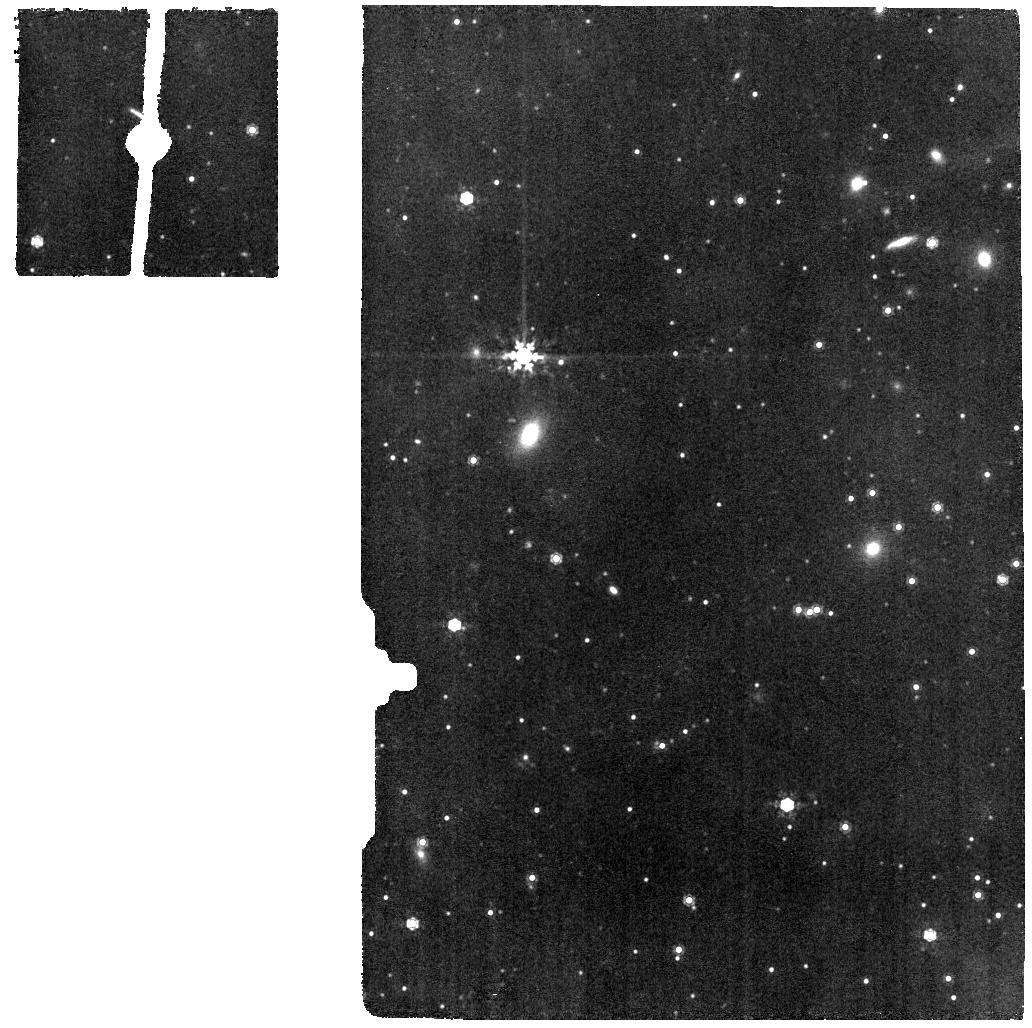
Target: CYGNUS-A-MRS. Instrument: MIRI. Filter: F1000W. Exposure: 6 min. Observation ID: jw04065-o002_t003_miri_f1000w

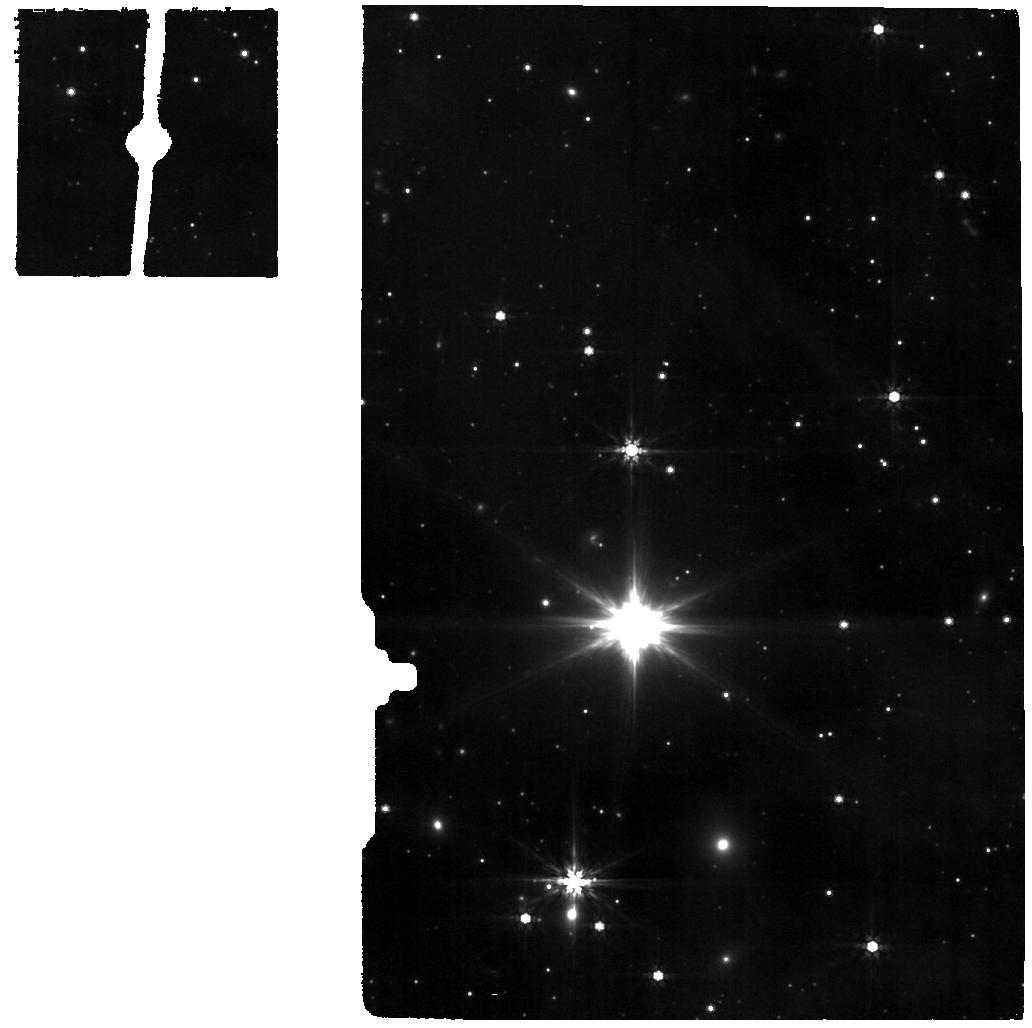
Target: CYGNUS-A-MRS-OFF. Instrument: MIRI. Filter: F770W. Exposure: 6 min. Observation ID: jw04065-o003_t004_miri_f770w

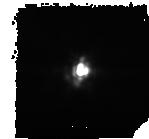
Target: CYGNUS-A. Instrument: MIRI. Filter: F1280W. Exposure: 6 min. Observation ID: jw04065-o004_t001_miri_f1280w-sub128

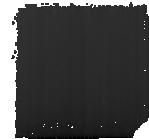
Target: CYGNUS-A-MIRIM-OFF. Instrument: MIRI. Filter: F1000W. Exposure: 6 min. Observation ID: jw04065-o005_t002_miri_f1000w-sub128

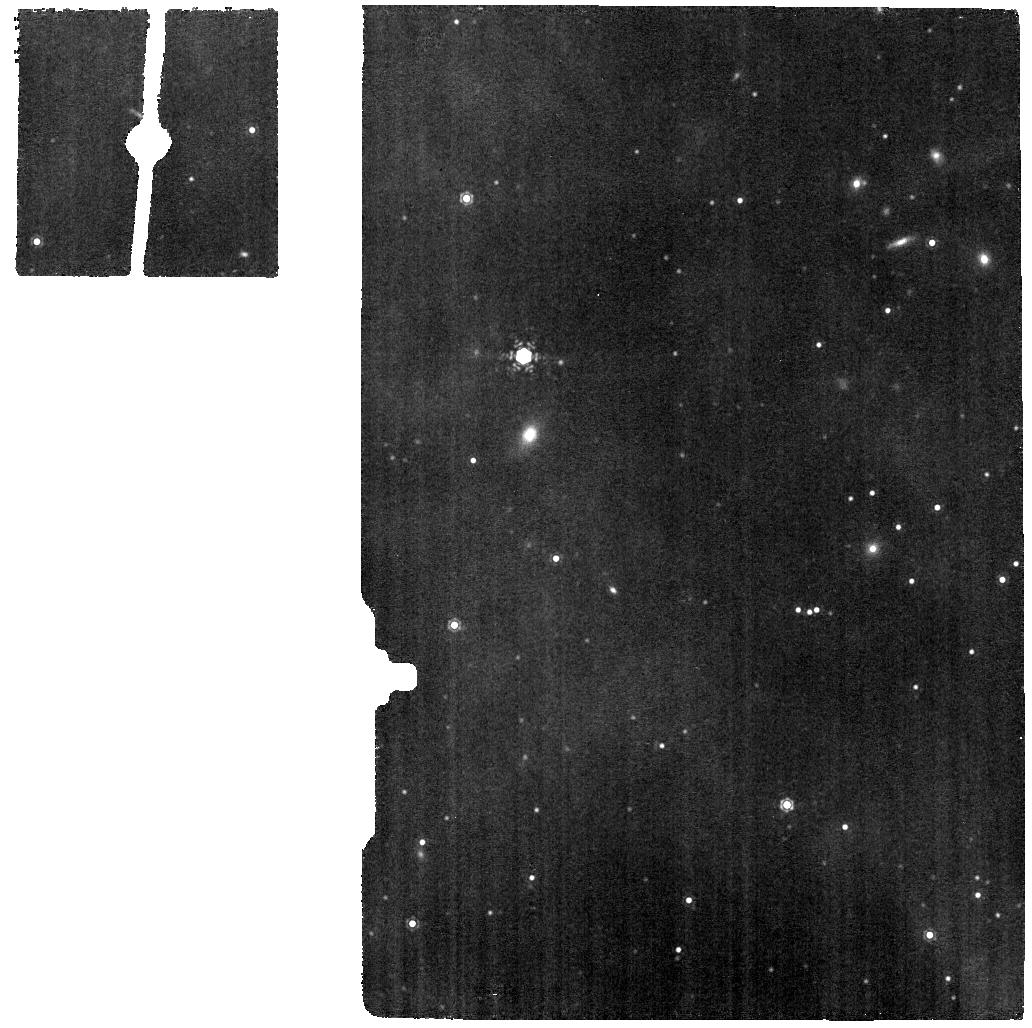
Target: CYGNUS-A-MRS. Instrument: MIRI. Filter: F1130W. Exposure: 6 min. Observation ID: jw04065-o002_t003_miri_f1130w

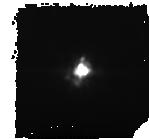
Target: CYGNUS-A. Instrument: MIRI. Filter: F1000W. Exposure: 6 min. Observation ID: jw04065-o004_t001_miri_f1000w-sub128

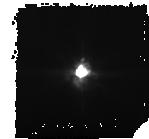
Target: CYGNUS-A. Instrument: MIRI. Filter: F770W. Exposure: 6 min. Observation ID: jw04065-o004_t001_miri_f770w-sub128

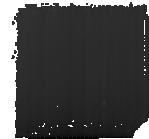
Target: CYGNUS-A-MIRIM-OFF. Instrument: MIRI. Filter: F770W. Exposure: 6 min. Observation ID: jw04065-o005_t002_miri_f770w-sub128

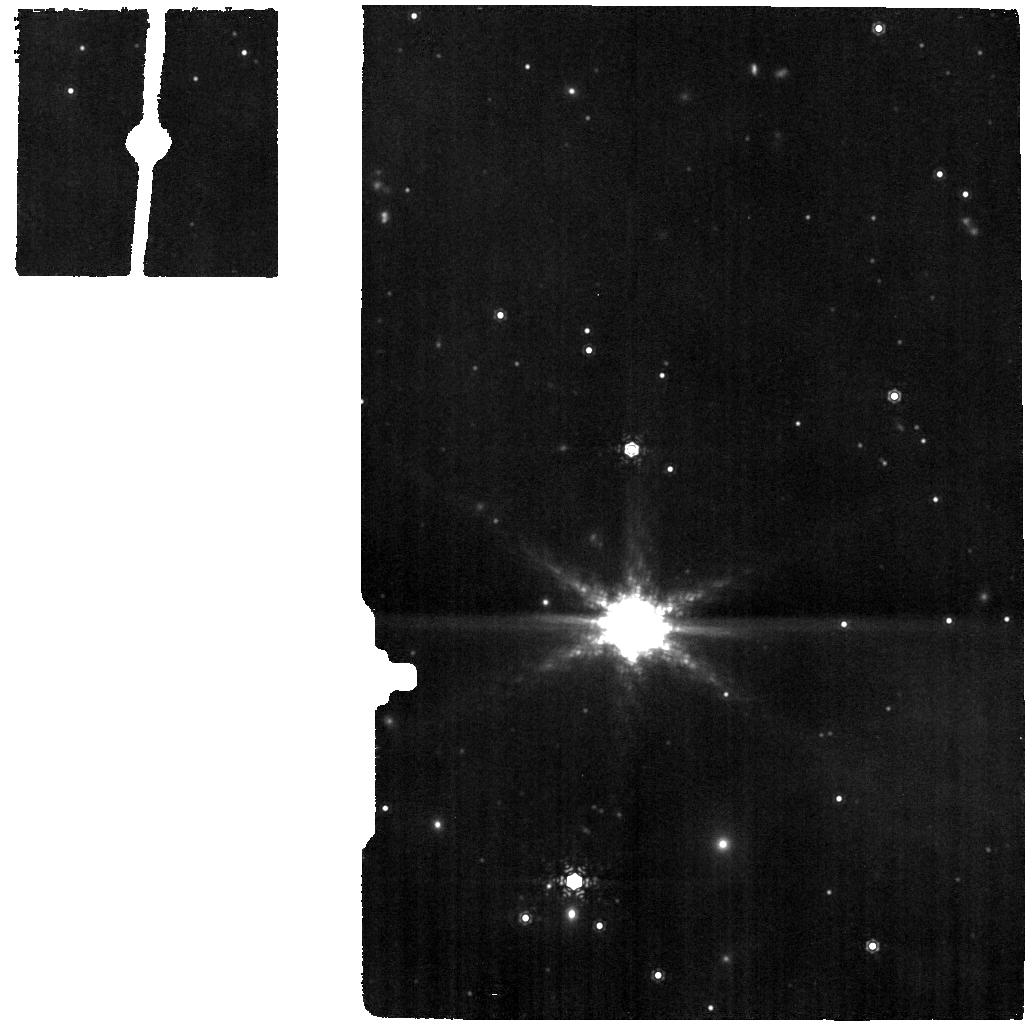
Target: CYGNUS-A-MRS-OFF. Instrument: MIRI. Filter: F1130W. Exposure: 6 min. Observation ID: jw04065-o003_t004_miri_f1130w

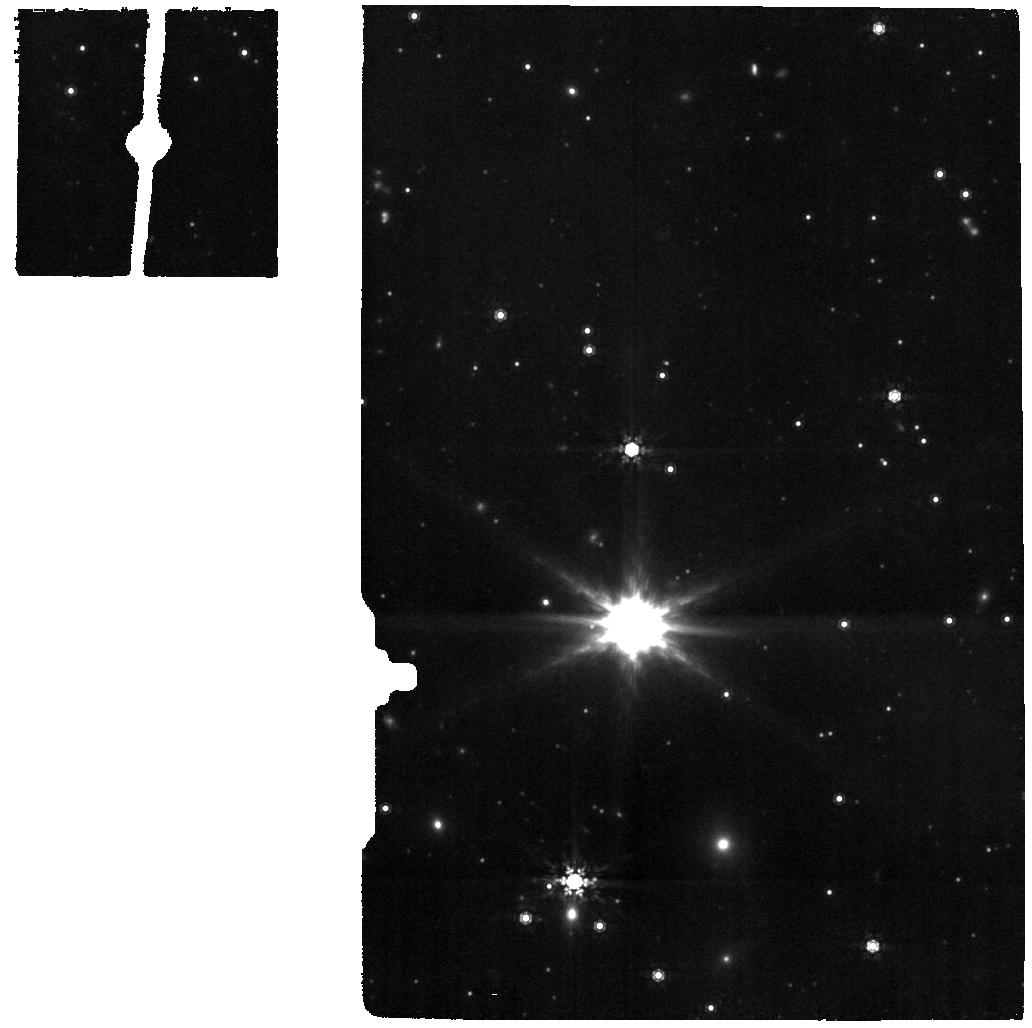
Target: CYGNUS-A-MRS-OFF. Instrument: MIRI. Filter: F1000W. Exposure: 6 min. Observation ID: jw04065-o003_t004_miri_f1000w

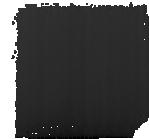
Target: CYGNUS-A-MIRIM-OFF. Instrument: MIRI. Filter: F1280W. Exposure: 6 min. Observation ID: jw04065-o005_t002_miri_f1280w-sub128

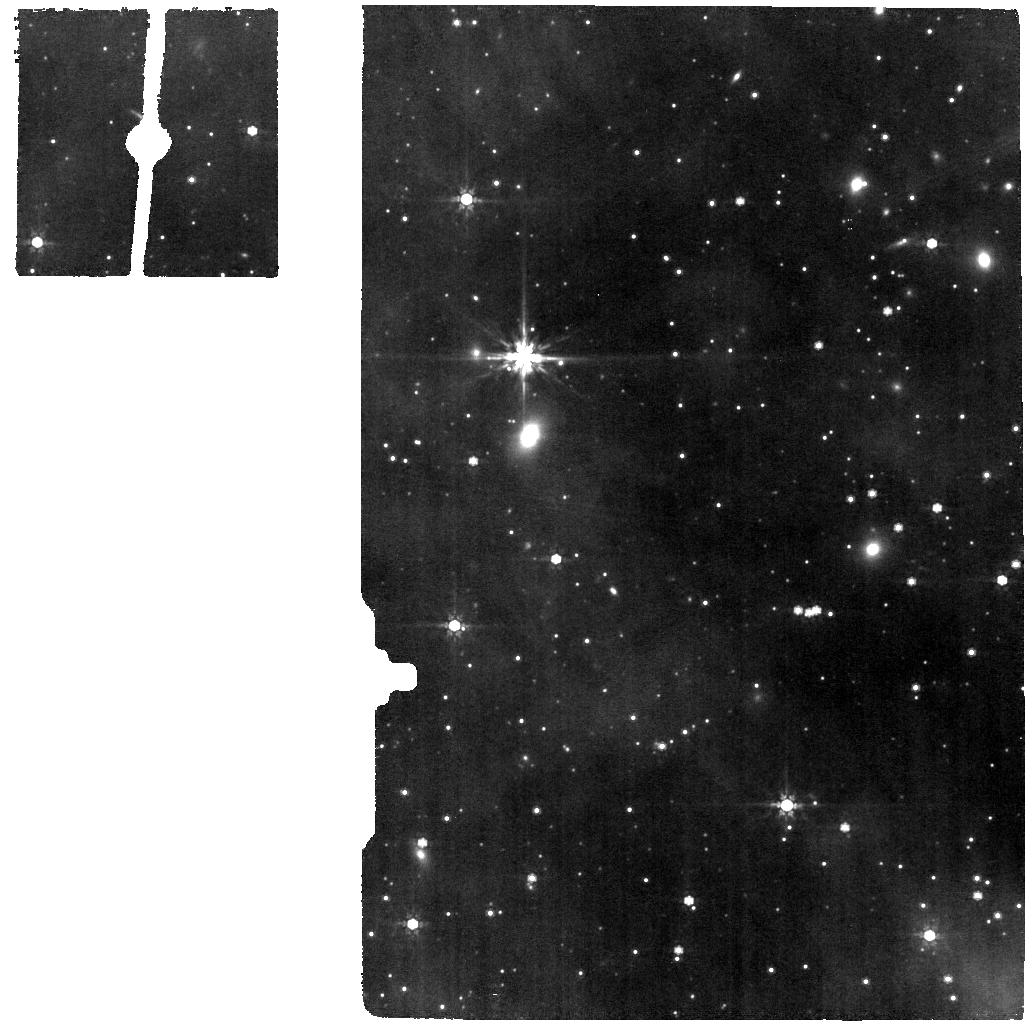
Target: CYGNUS-A-MRS. Instrument: MIRI. Filter: F770W. Exposure: 6 min. Observation ID: jw04065-o002_t003_miri_f770w

Dusty Torus, Molecular Gas, Outflows, and Binary Nucleus in  the Powerful Nearby Quasar Cygnus A (PI: Ogle, Patrick Michael)

Cygnus A is the closest powerful radio galaxy, with a rich observational history. Its MIR-luminous quasar nucleus is enshrouded by dust, allowing detailed studies at NIR wavelengths of AGN fueling and feedback that would otherwise be hindered by the glare of the AGN. We propose a suite of JWST imaging and integral field spectroscopy with MIRI and NIRSpec in order to study the dusty molecular torus, quasar fueling and outflows, and to confirm or refute the presence of a binary supermassive black hole. We propose NIRSpec IFU and MIRI MRS observations to map the kinematics, temperature, and mass of molecular and ionized gas in the host galaxy. This will yield the kinematics and H2 temperature distribution in the 100 pc-scale disk that serves to fuel the AGN and a measurement of the warm H2 and dust mass in the unresolved 10-100pc scale torus. MIRI will also separate the AGN-heated dust continuum from the torus and NLR bi-cone, informing dusty torus models. Spectral maps in spectral lines from multiple ionization states will be used to map the mass, outflow rate, and kinetic power of AGN-driven outflows in relation to the location of the relativistic jet. The MIRI Imager will be used to isolate and measure the luminosity of the secondary nucleus, and to survey star formation throughout the host galaxy. Altogether, these observations will tell us (1) the amount of molecular gas available to fuel the dust-obscured quasar and its depletion timescale, (2) The impact of AGN and jet-driven outflows on the ISM and whether or not they are sufficient to eventually quench star formation, and (3) whether the secondary nucleus hosts an active SMBH.